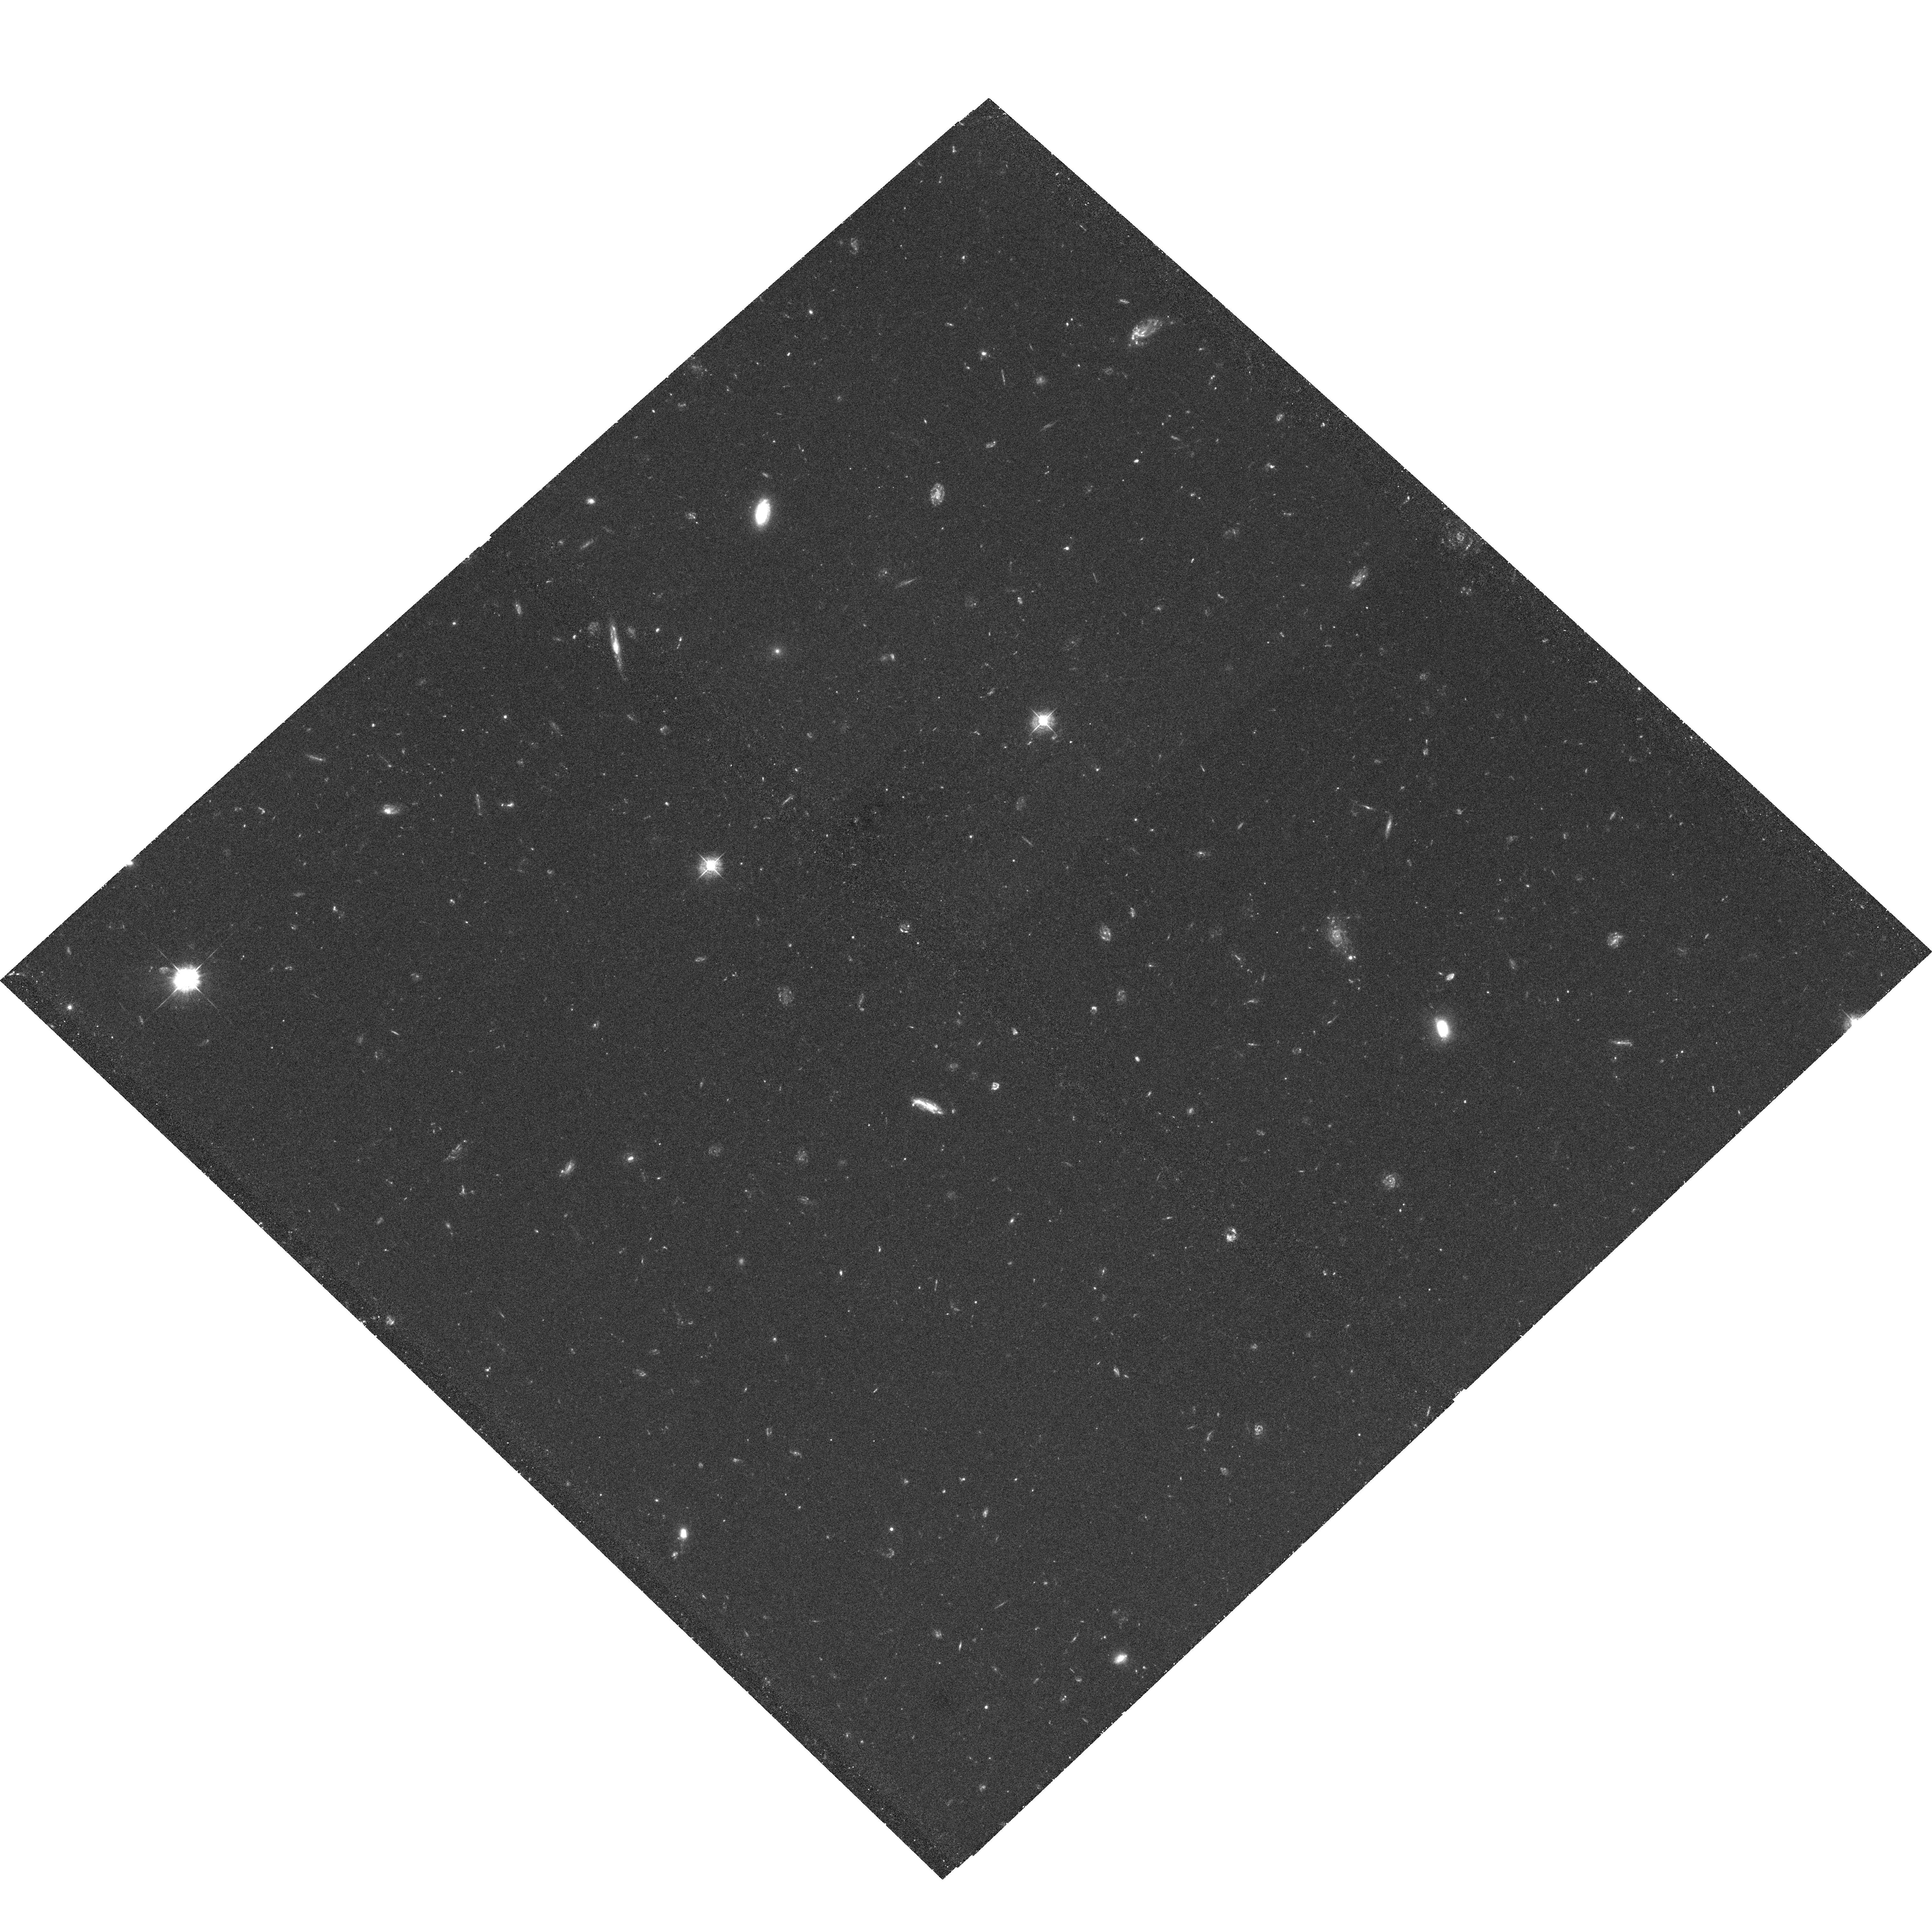
Target: HDF-NORTH-GOODS-TILE-NORM-1
Instrument: ACS/WFC
Filter: F435W
Exposure: 2 h
Observation ID: hst_9583_95_acs_wfc_f435w_j8dn95

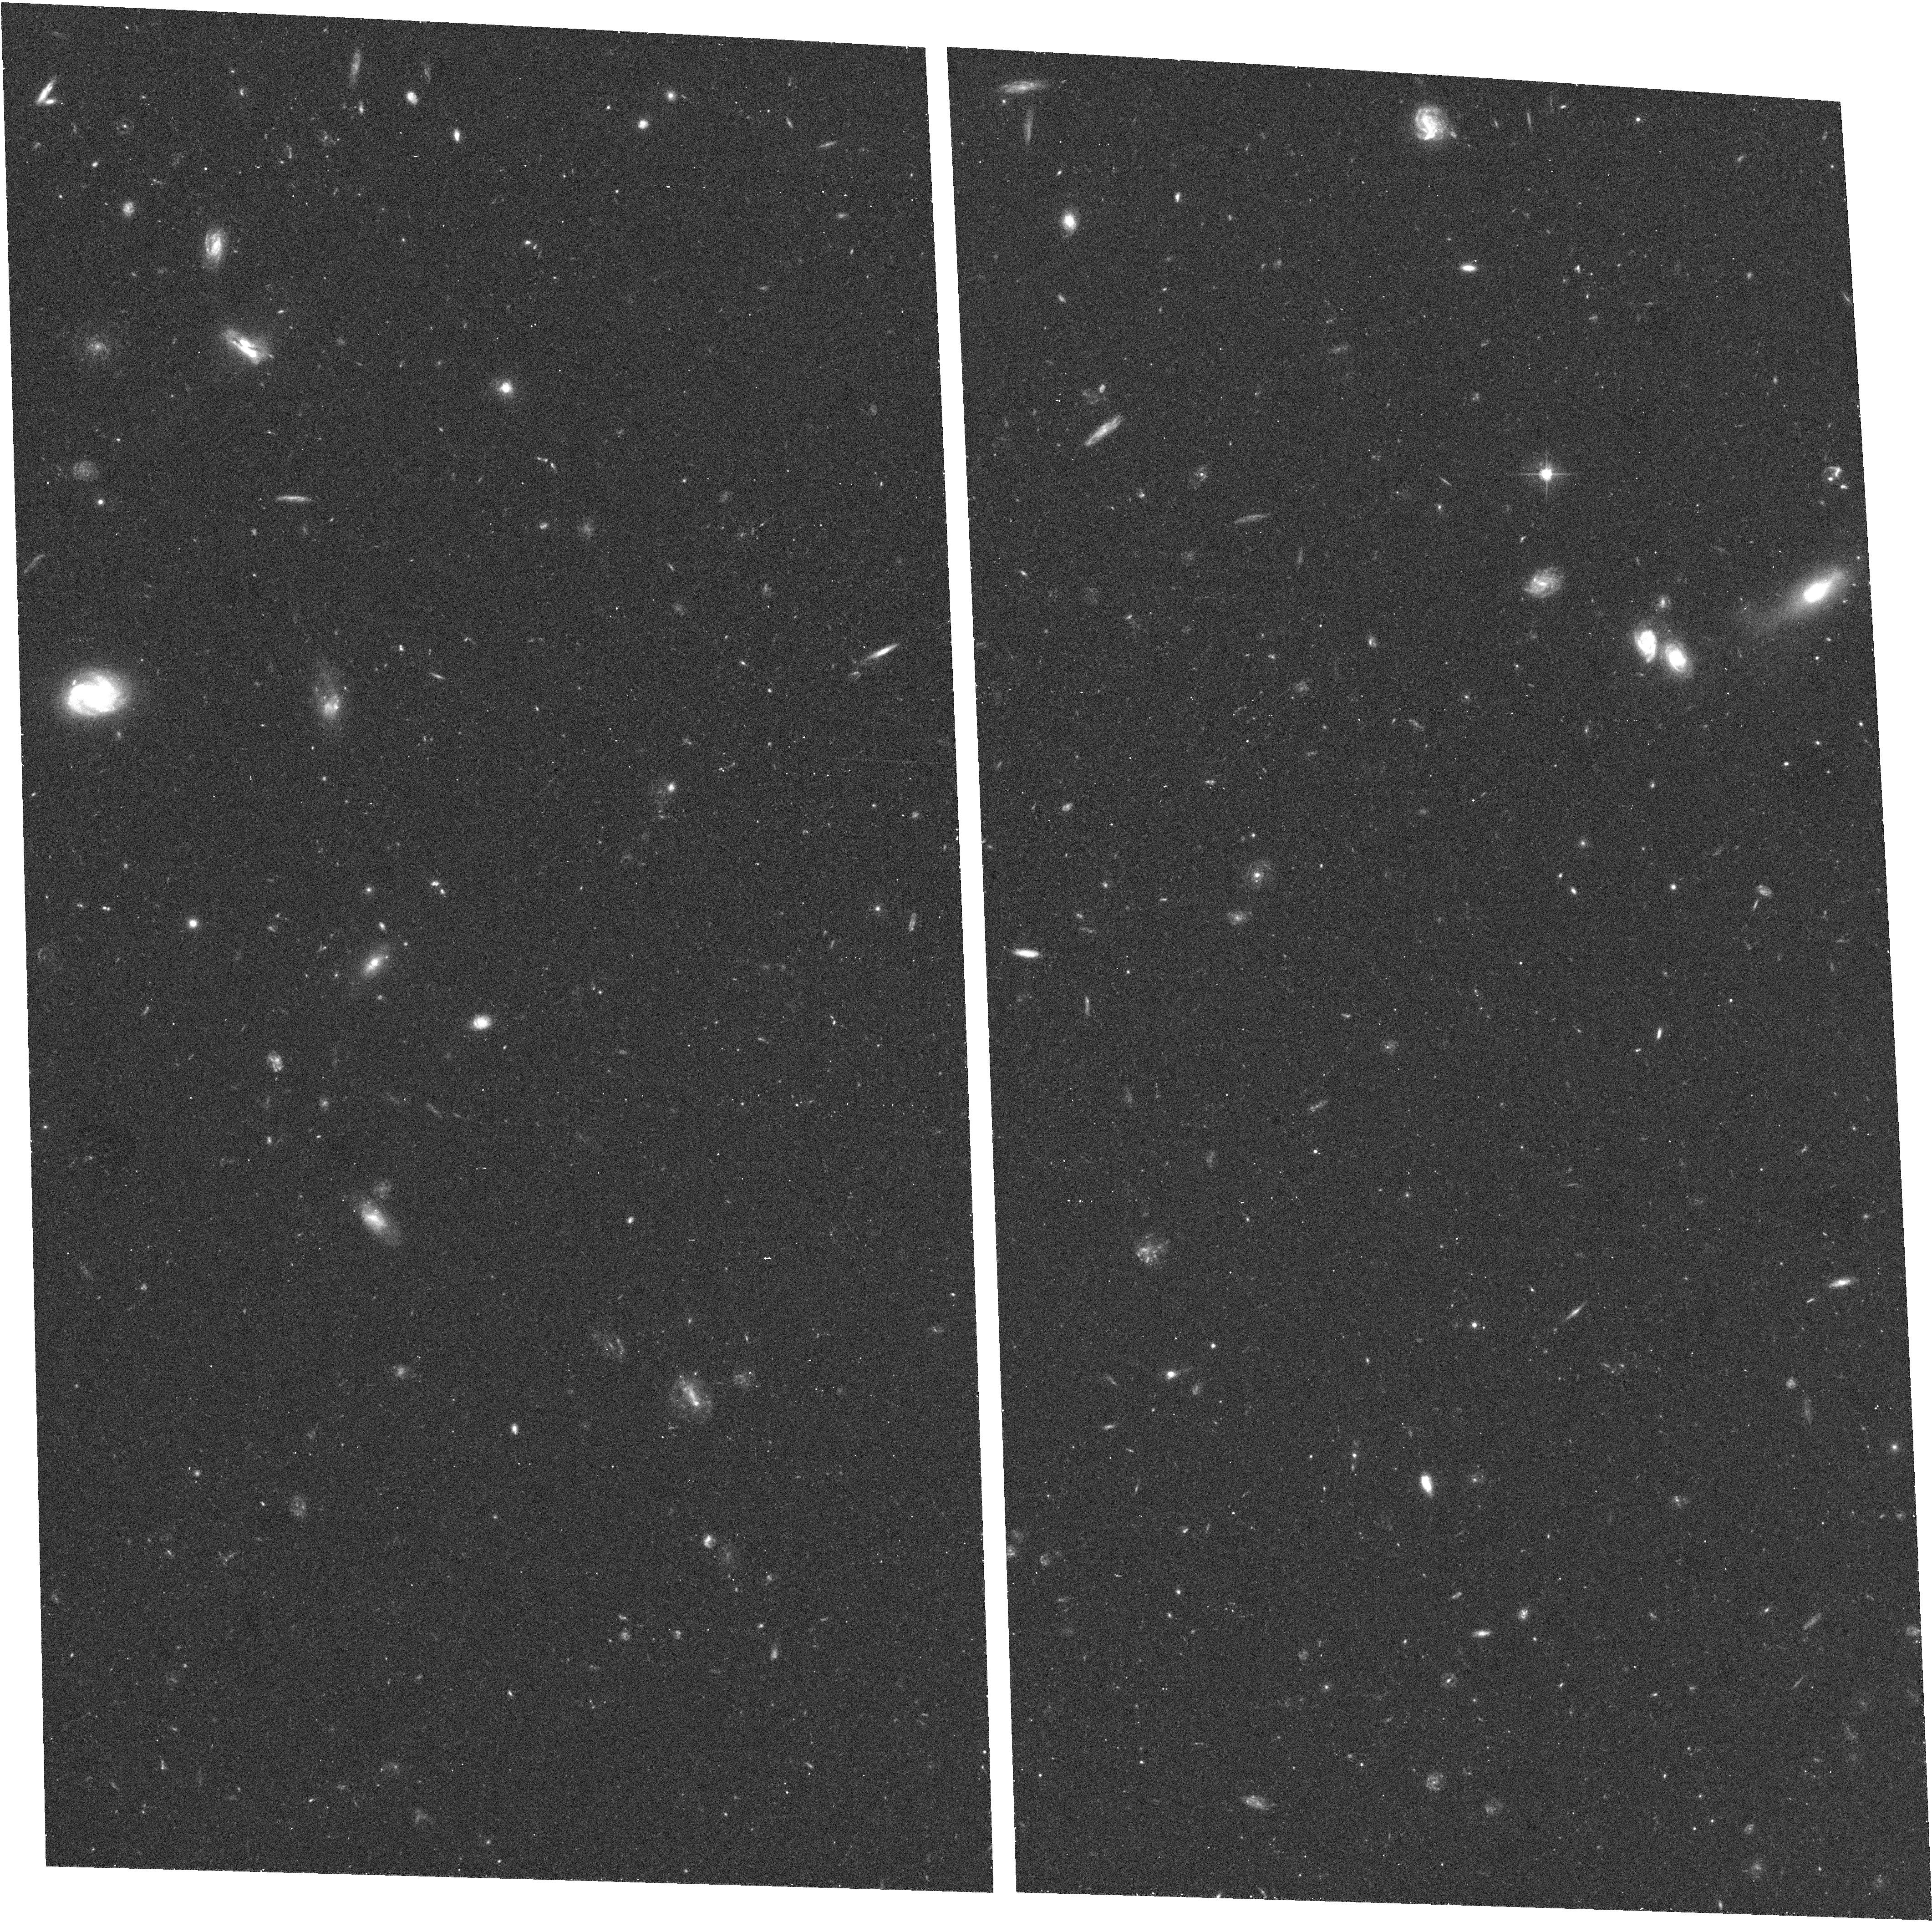
Target: HDF-NORTH-GOODS-TILE-TILT-4
Instrument: ACS/WFC
Filter: F606W
Exposure: 17 min
Observation ID: hst_9583_c8_acs_wfc_f606w_j8dnc8

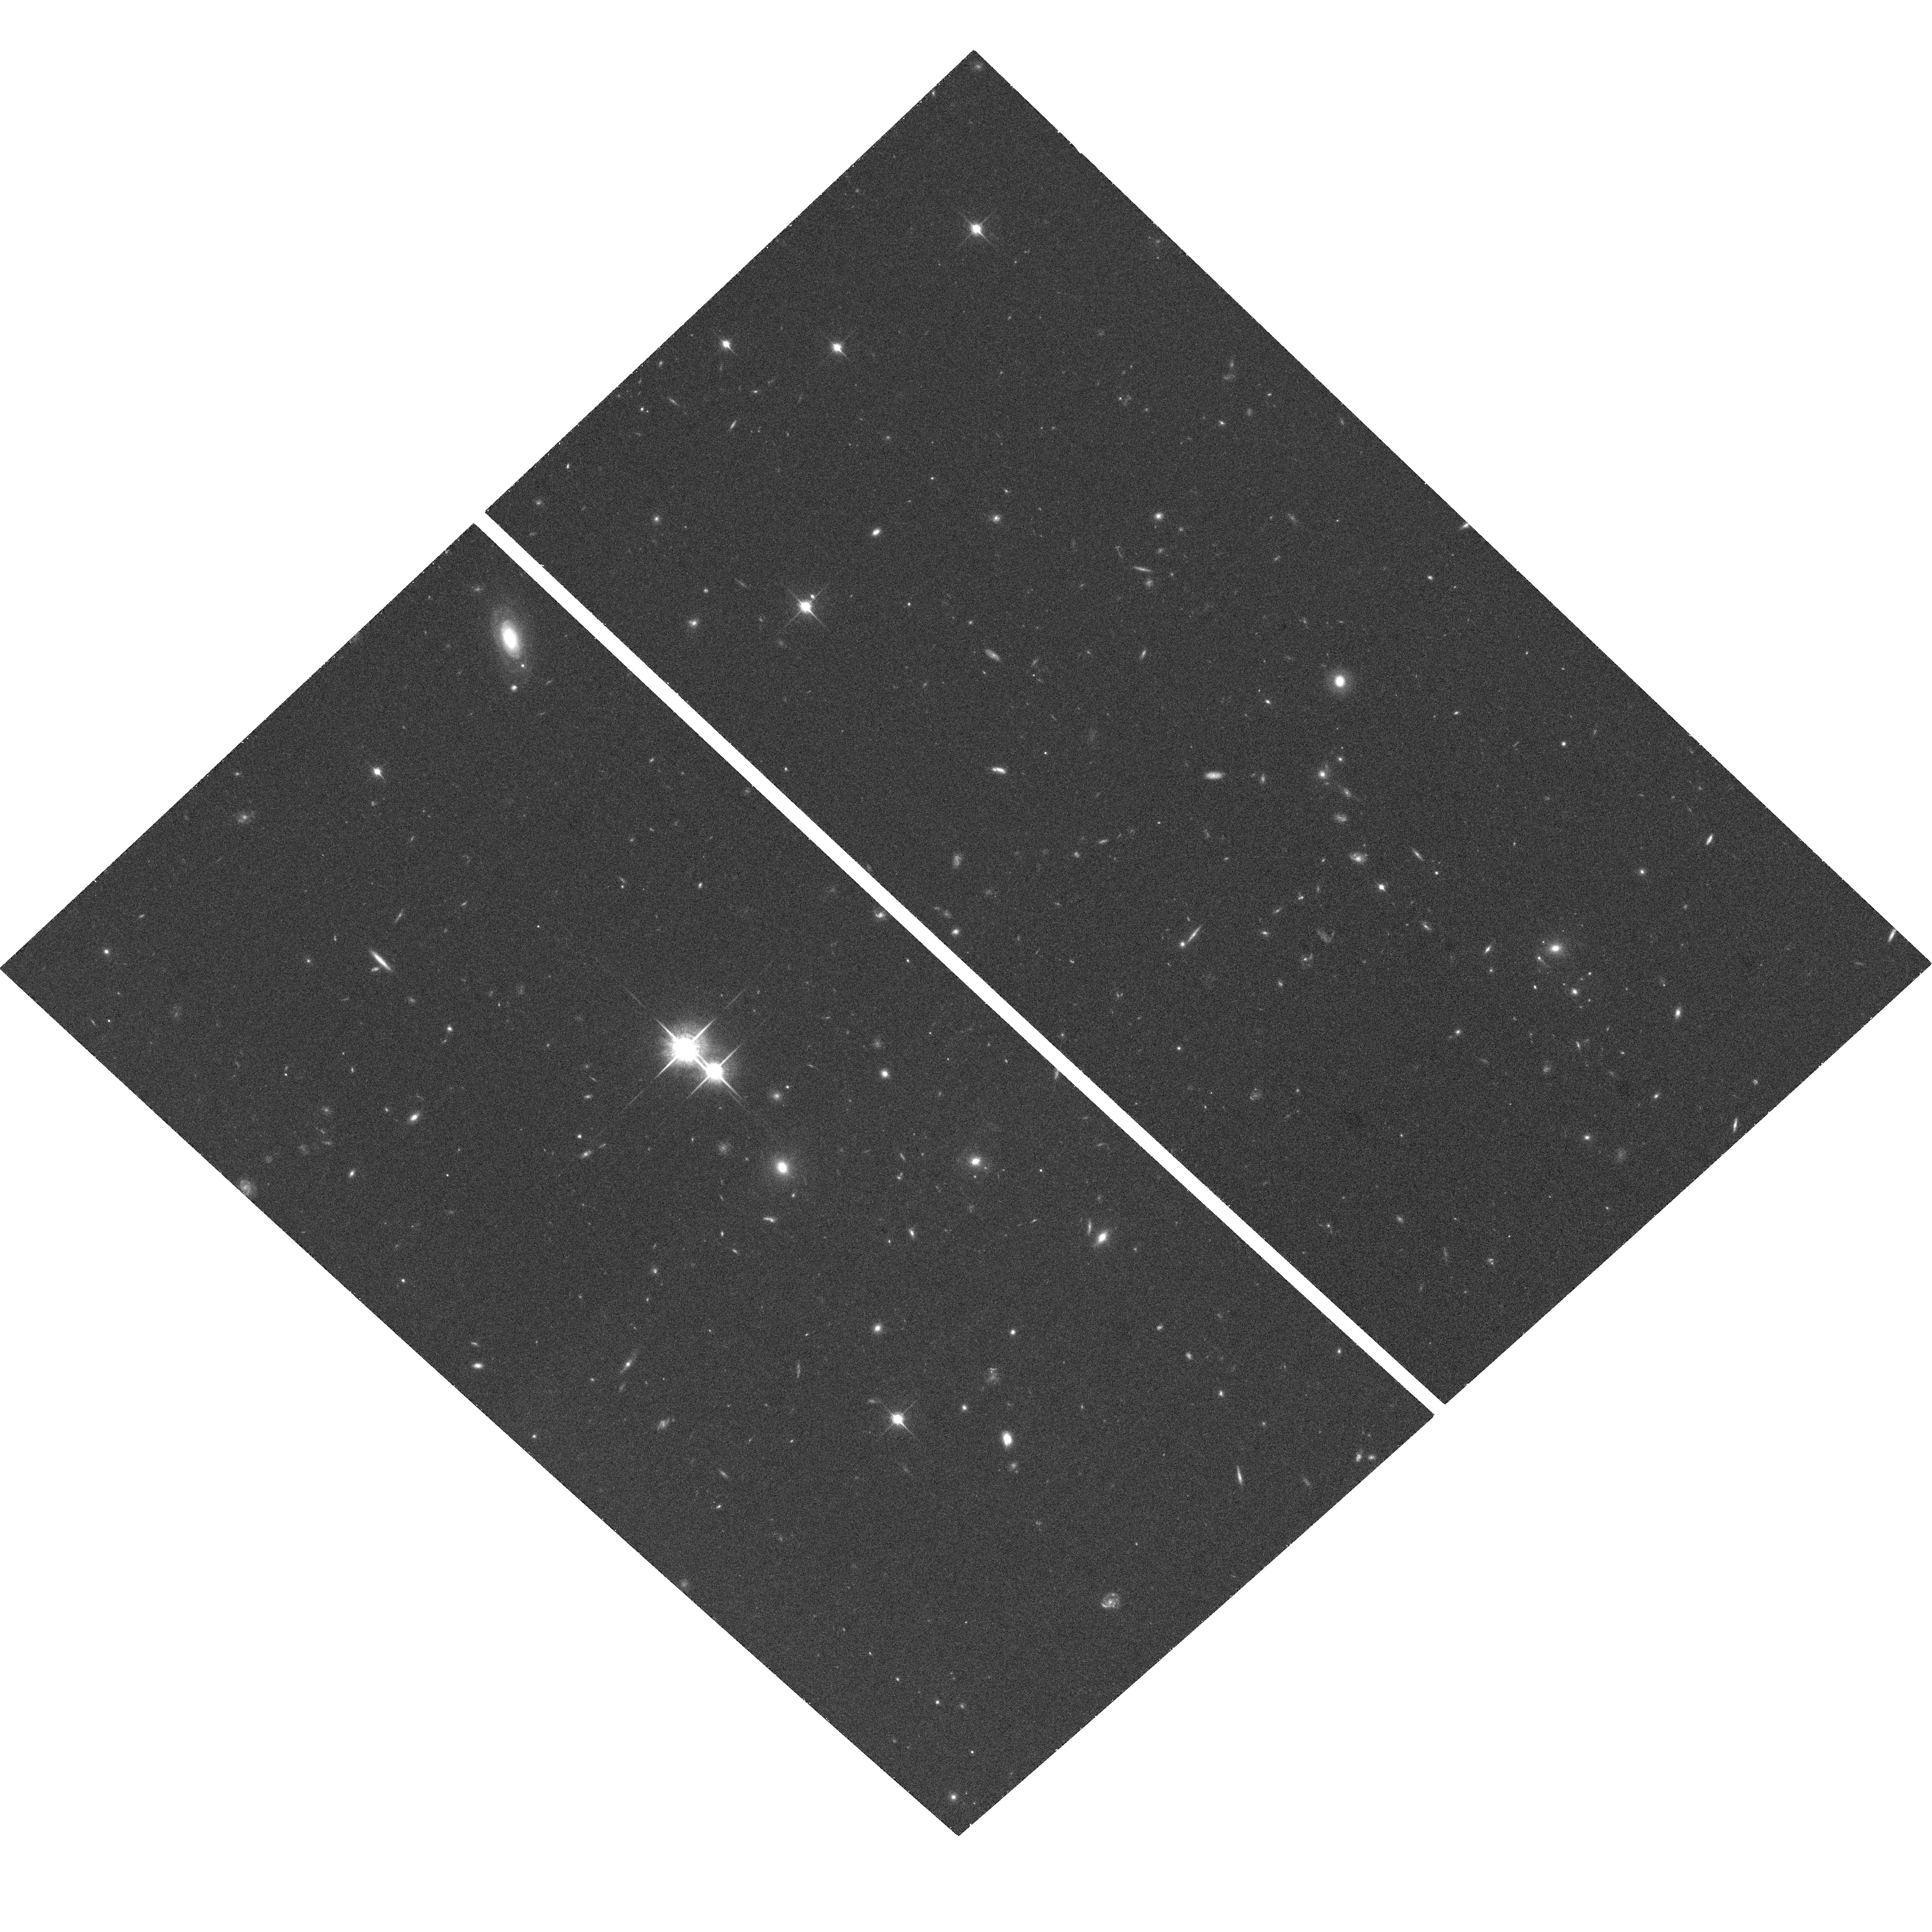
Target: HDF-NORTH-GOODS-TILE-NORM-15
Instrument: ACS/WFC
Filter: F850LP
Exposure: 35 min
Observation ID: hst_9583_i6_acs_wfc_f850lp_j8dni6

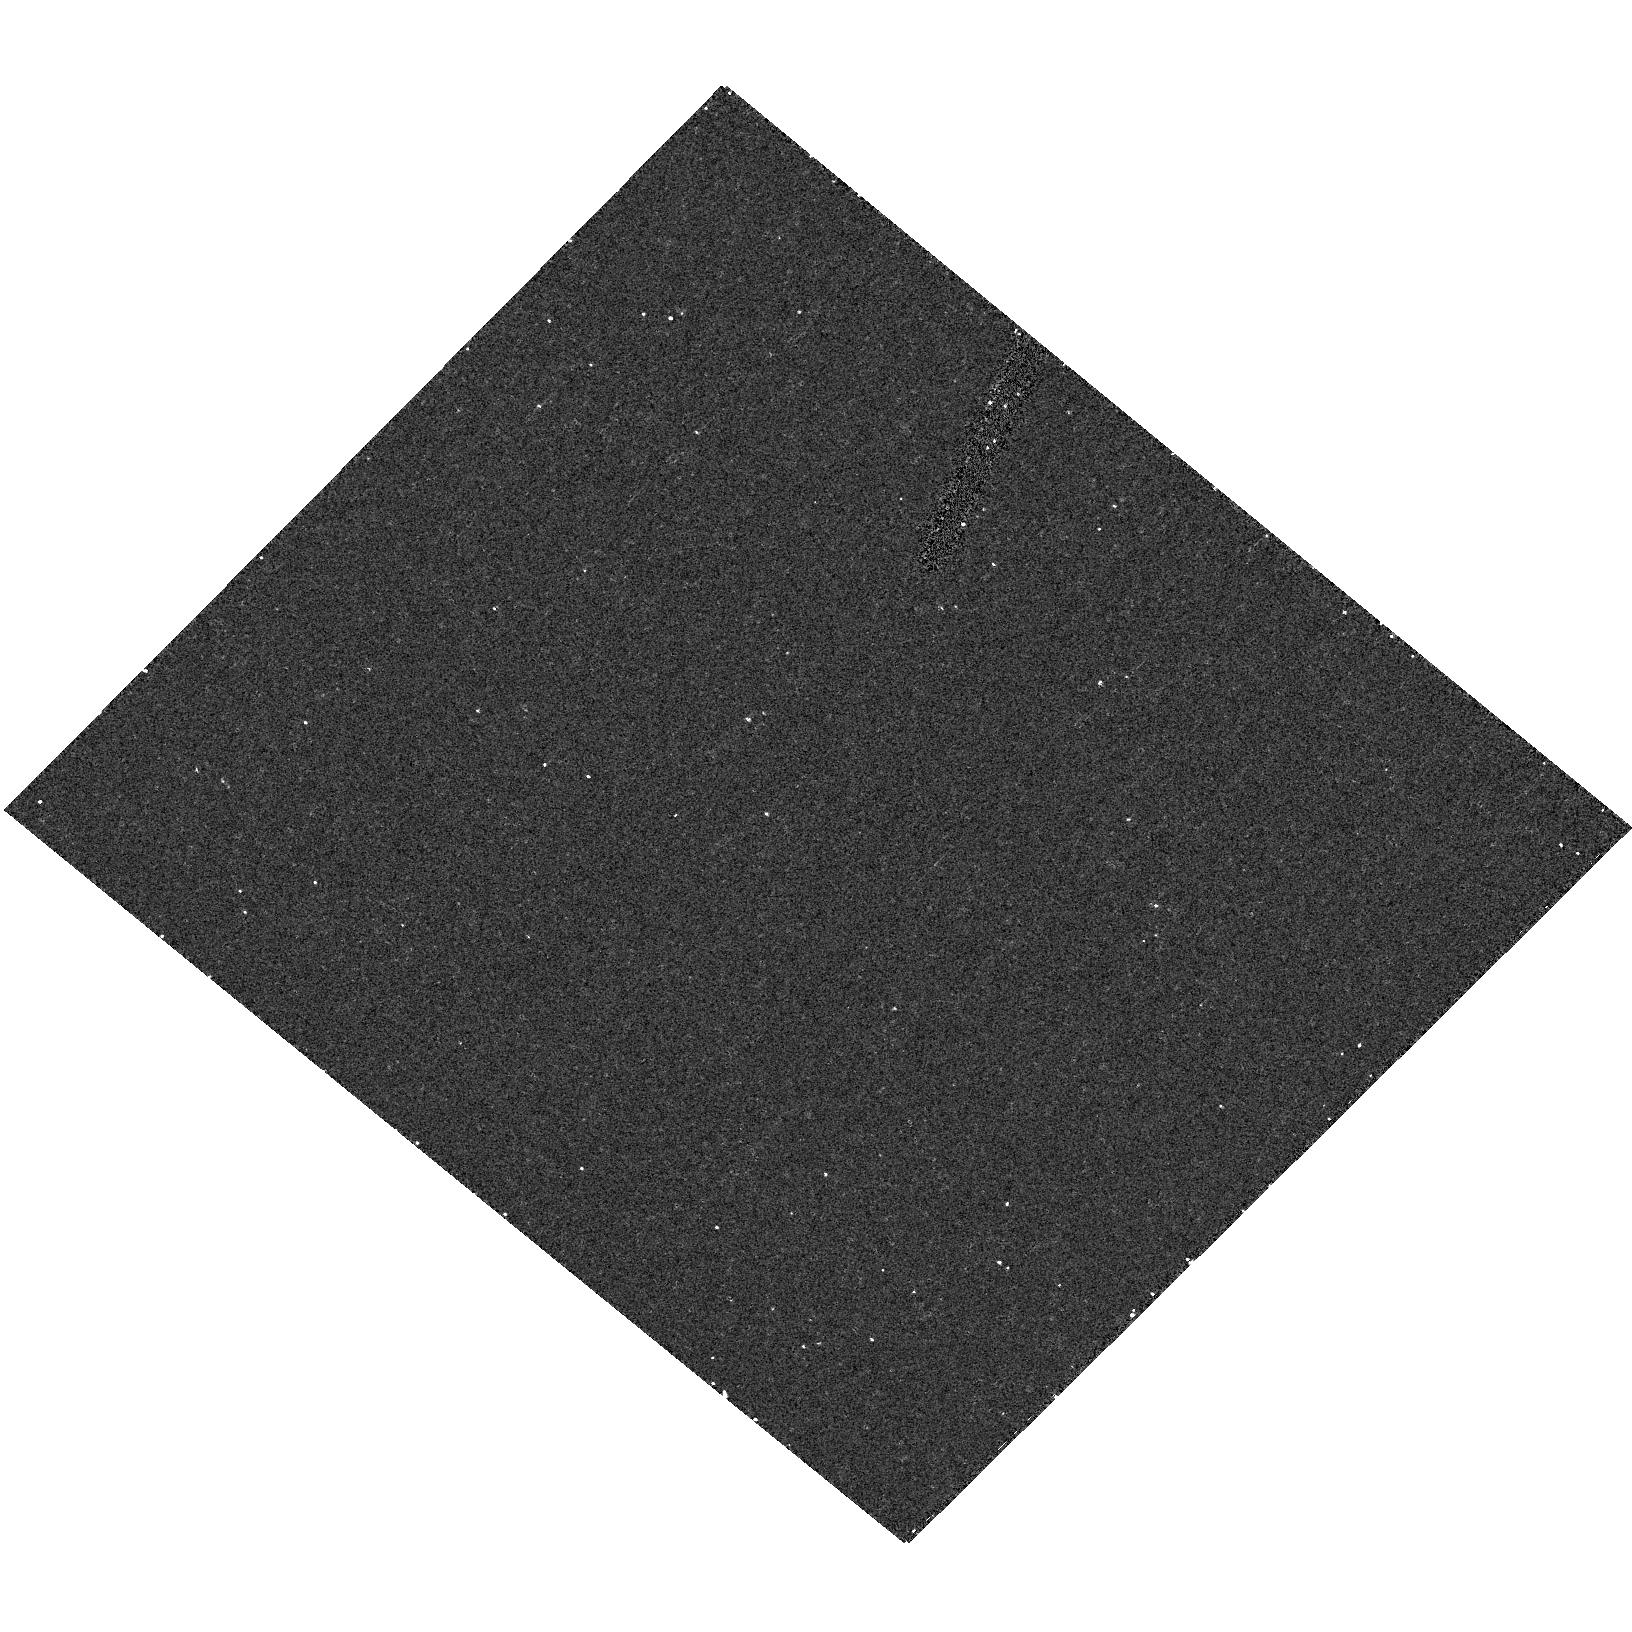
Target: field at RA 189.310°, Dec 62.276°
Instrument: ACS/HRC
Filter: F892N
Exposure: 12 min
Observation ID: hst_9583_i0_acs_hrc_f892n_j8dni0

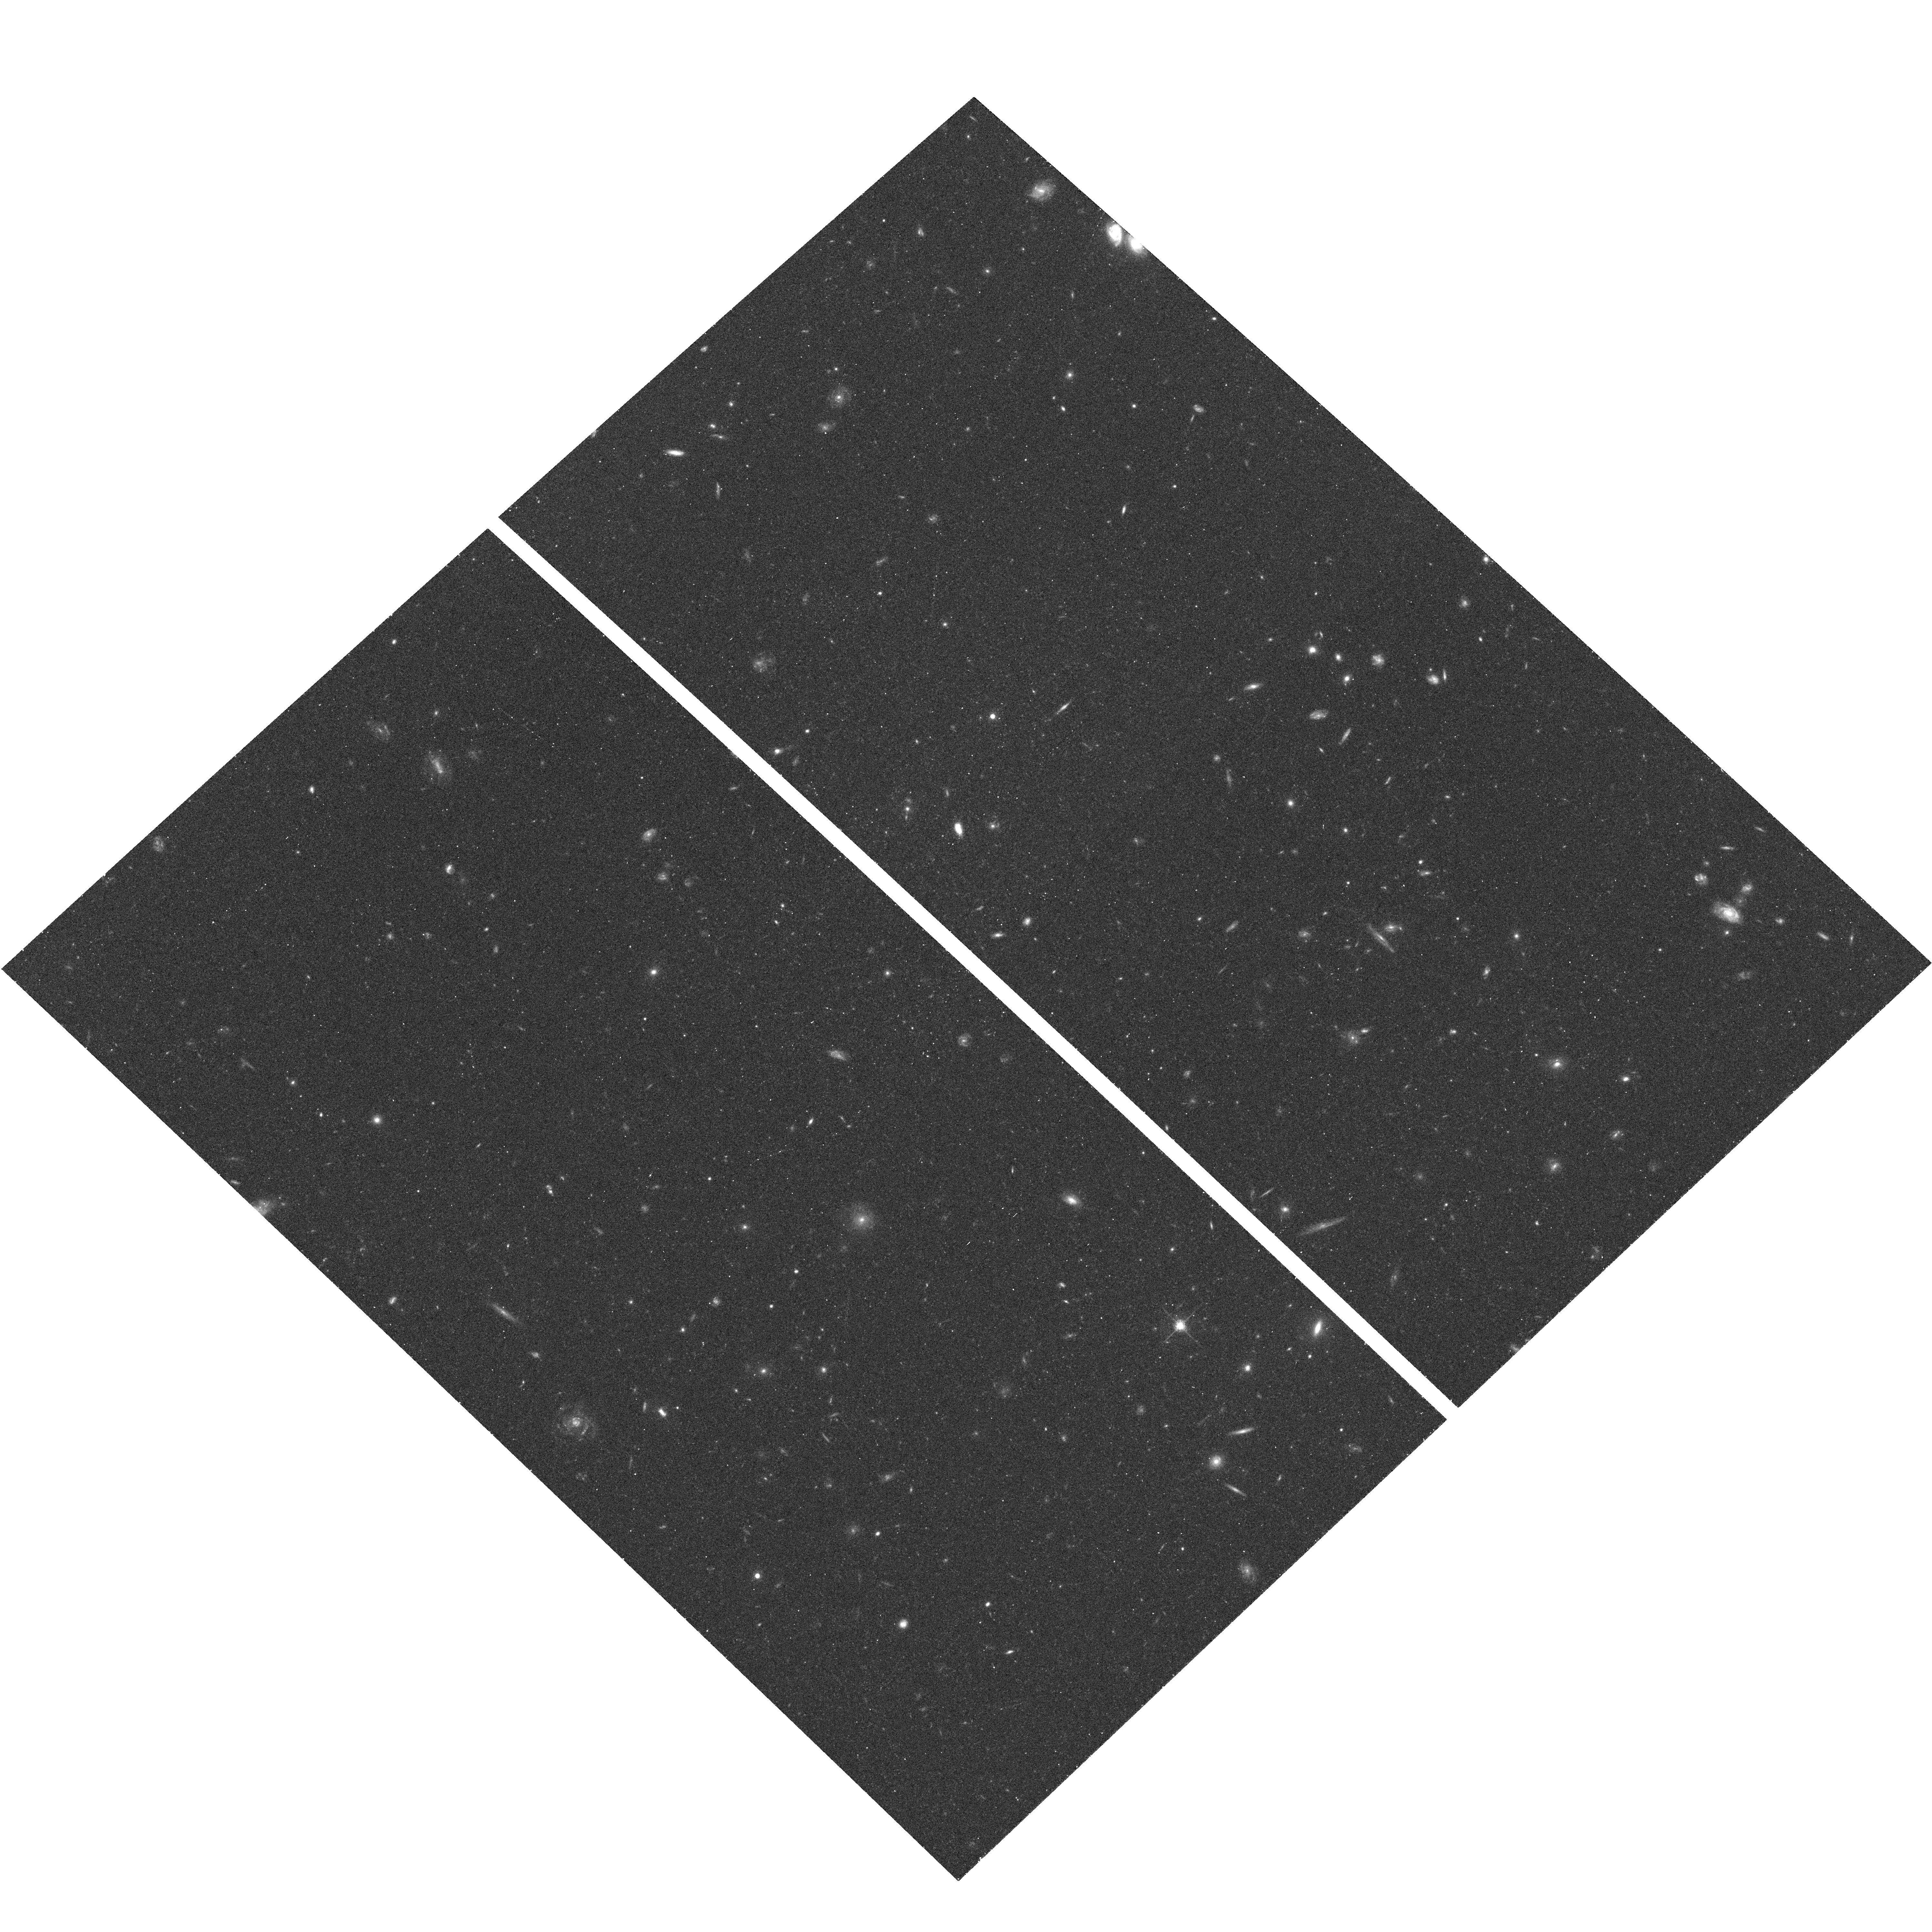
Target: HDF-NORTH-GOODS-TILE-NORM-6
Instrument: ACS/WFC
Filter: F775W
Exposure: 19 min
Observation ID: hst_9583_b5_acs_wfc_f775w_j8dnb5

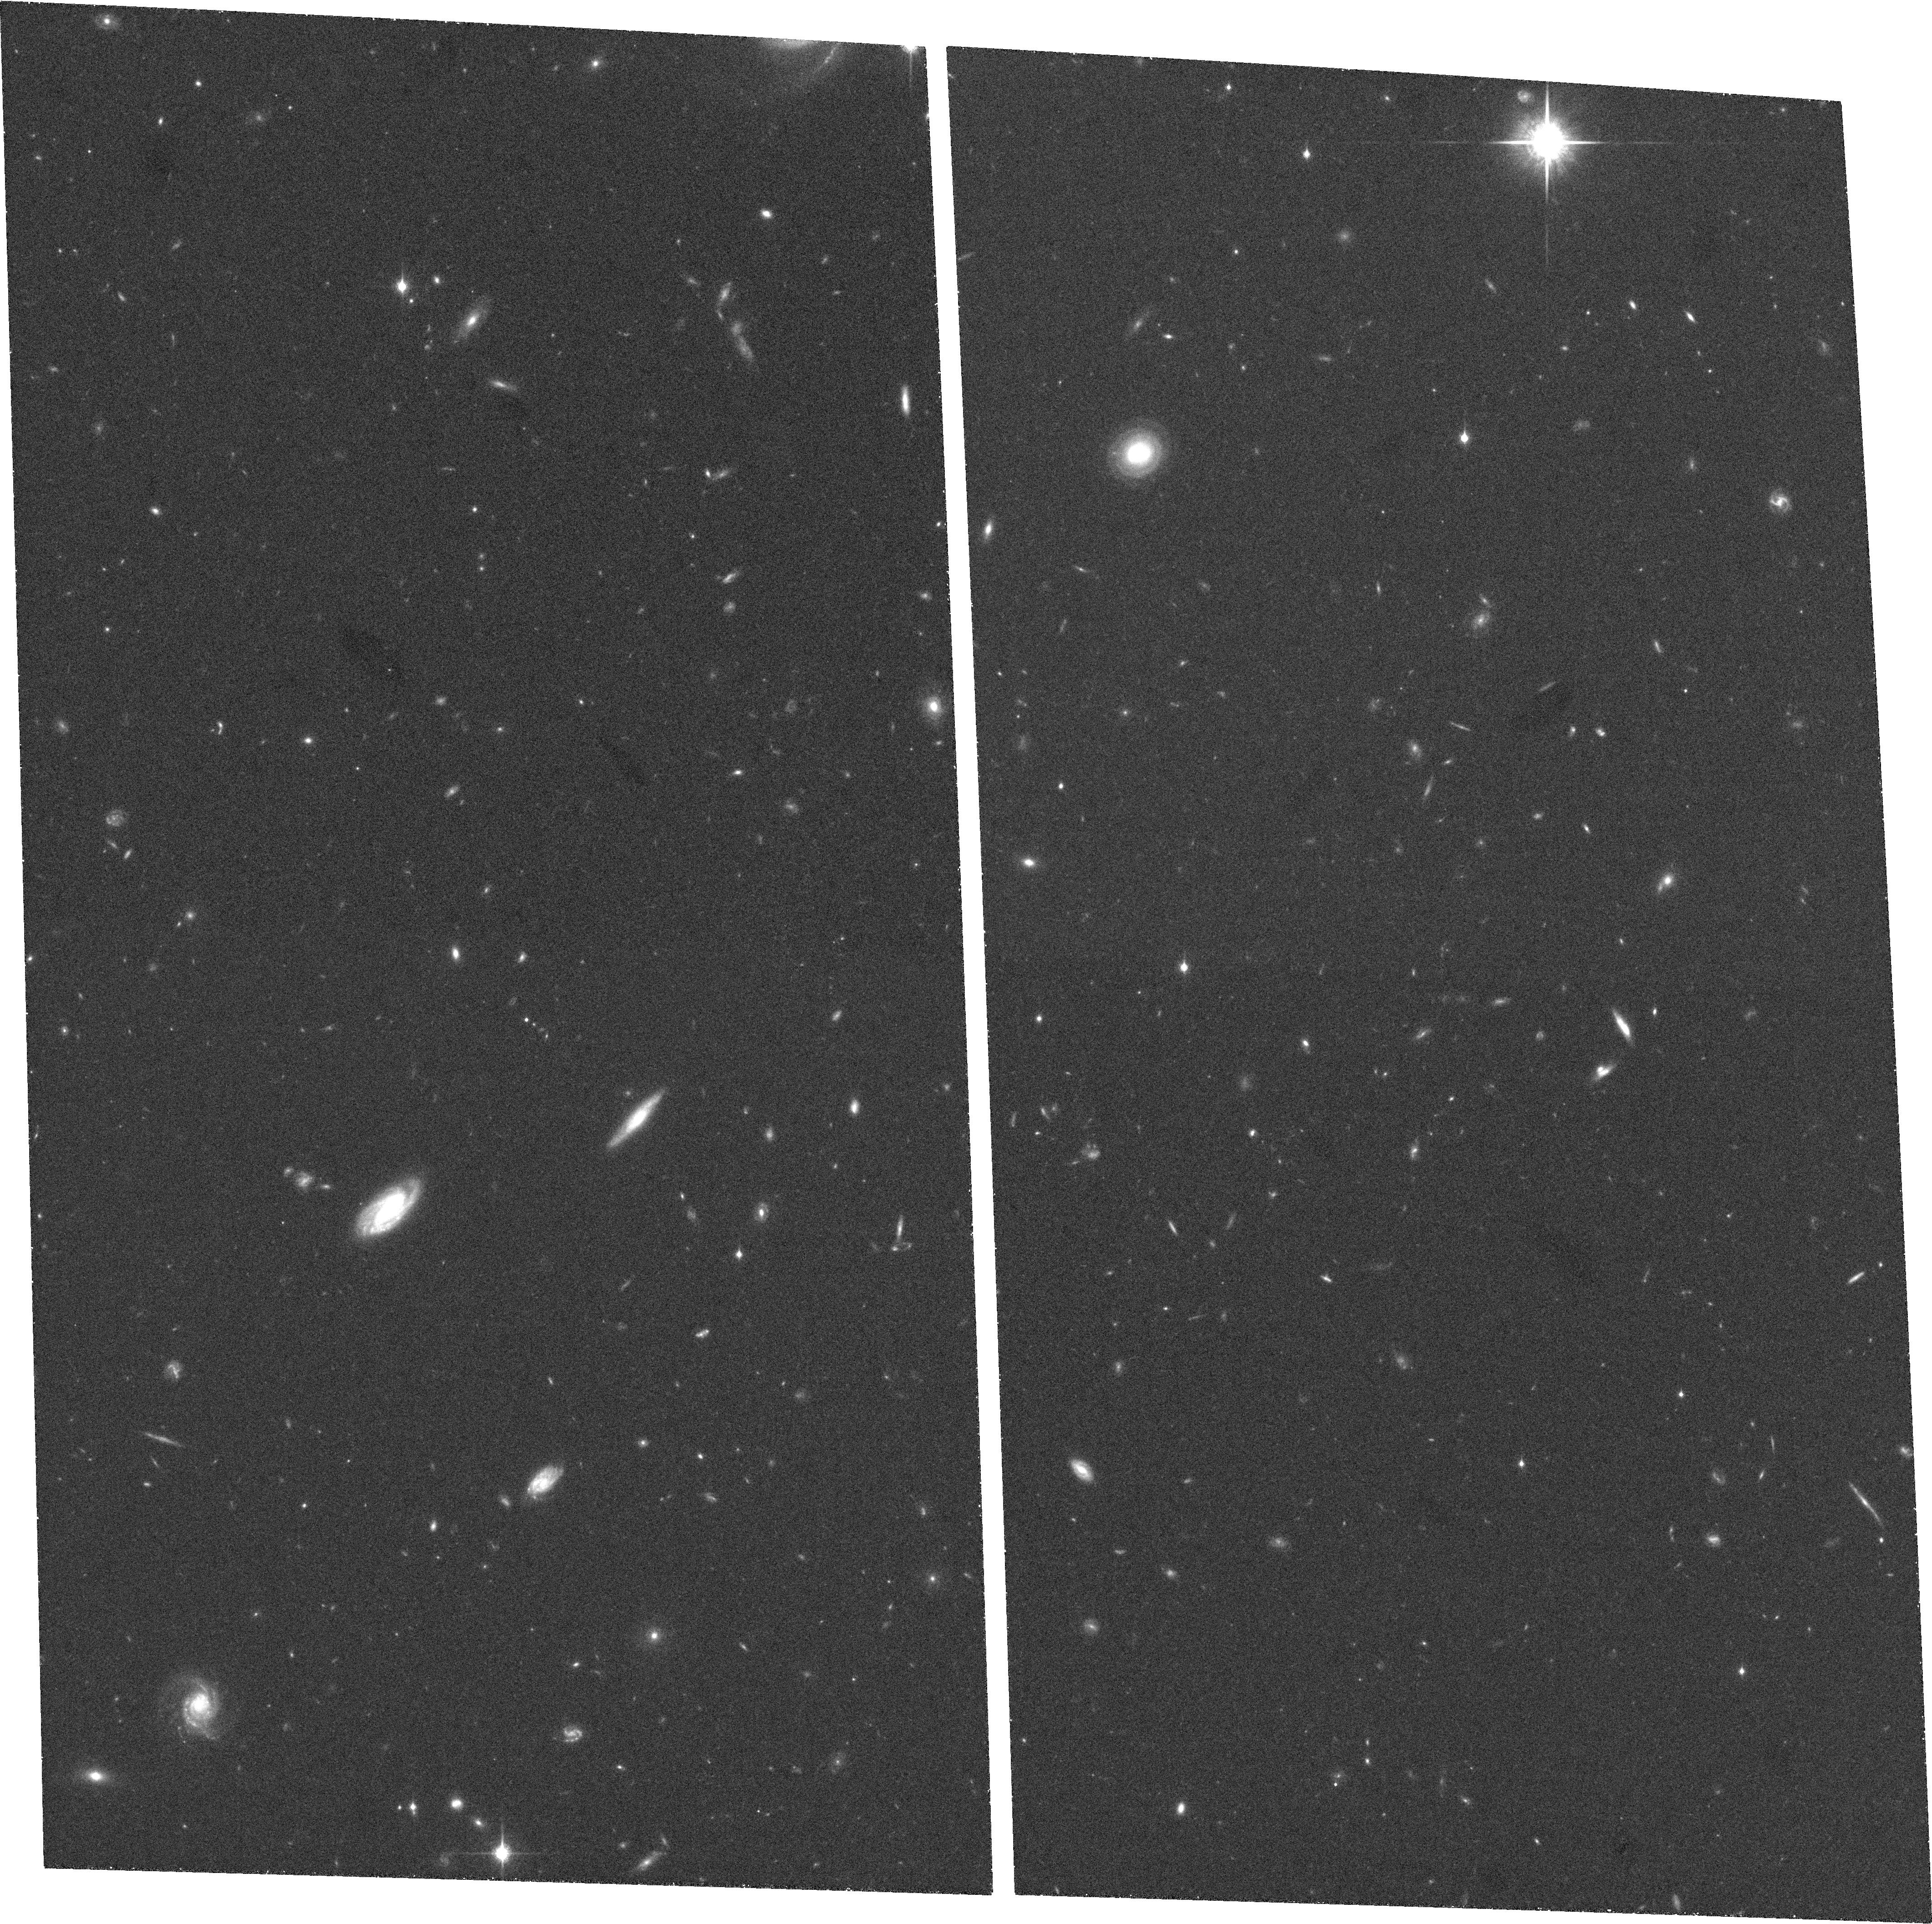
Target: HDF-NORTH-GOODS-TILE-TILT-6
Instrument: ACS/WFC
Filter: F850LP
Exposure: 35 min
Observation ID: hst_9583_d0_acs_wfc_f850lp_j8dnd0

The Great Observatories Origins Deep Survey: Imaging with ACS (PI: Giavalisco, Mauro)

We propose a Treasury program of ACS imaging as part of the Great Observatories Origins Deep Survey (GOODS), covering 320(square)', or 32* the area of the two original WFPC2 HDFs, to within 0.5--0.8 mag of their depth in four ACS bands, BViz. The two GOODS fields, the Hubble Deep Field North and Chandra Deep Field South, are the premier deep survey areas from X-- ray to radio wavelengths. ACS data will provide unique angular resolution, sensitivity, and wavelength coverage to close the gap between the deepest Chandra and SIRTF observations. Supported by extensive imaging and spectroscopy from the VLT, Keck, Subaru, NOAO, Gemini, VLA, JCMT, and other facilities, the combined GOODS data set will make it possible to map the evolution of the Hubble sequence with redshift, reconstruct the history of galaxy mass assembly, star formation and nuclear activity from the epoch of reionization to the present, trace the growth of density perturbations via cosmic shear, and, with properly phased z--band observations, detect ~ 12 Type Ia supernovae at 1.2<z<1.8 to test the cosmic acceleration and the presence of dark energy. All HST, SIRTF, Chandra, and supporting GOODS data are non-- proprietary, with science--quality images and catalogs released on a timescale of months. This will constitute the deepest, largest, and most uniform panchromatic data set ever assembled to study the distant universe.